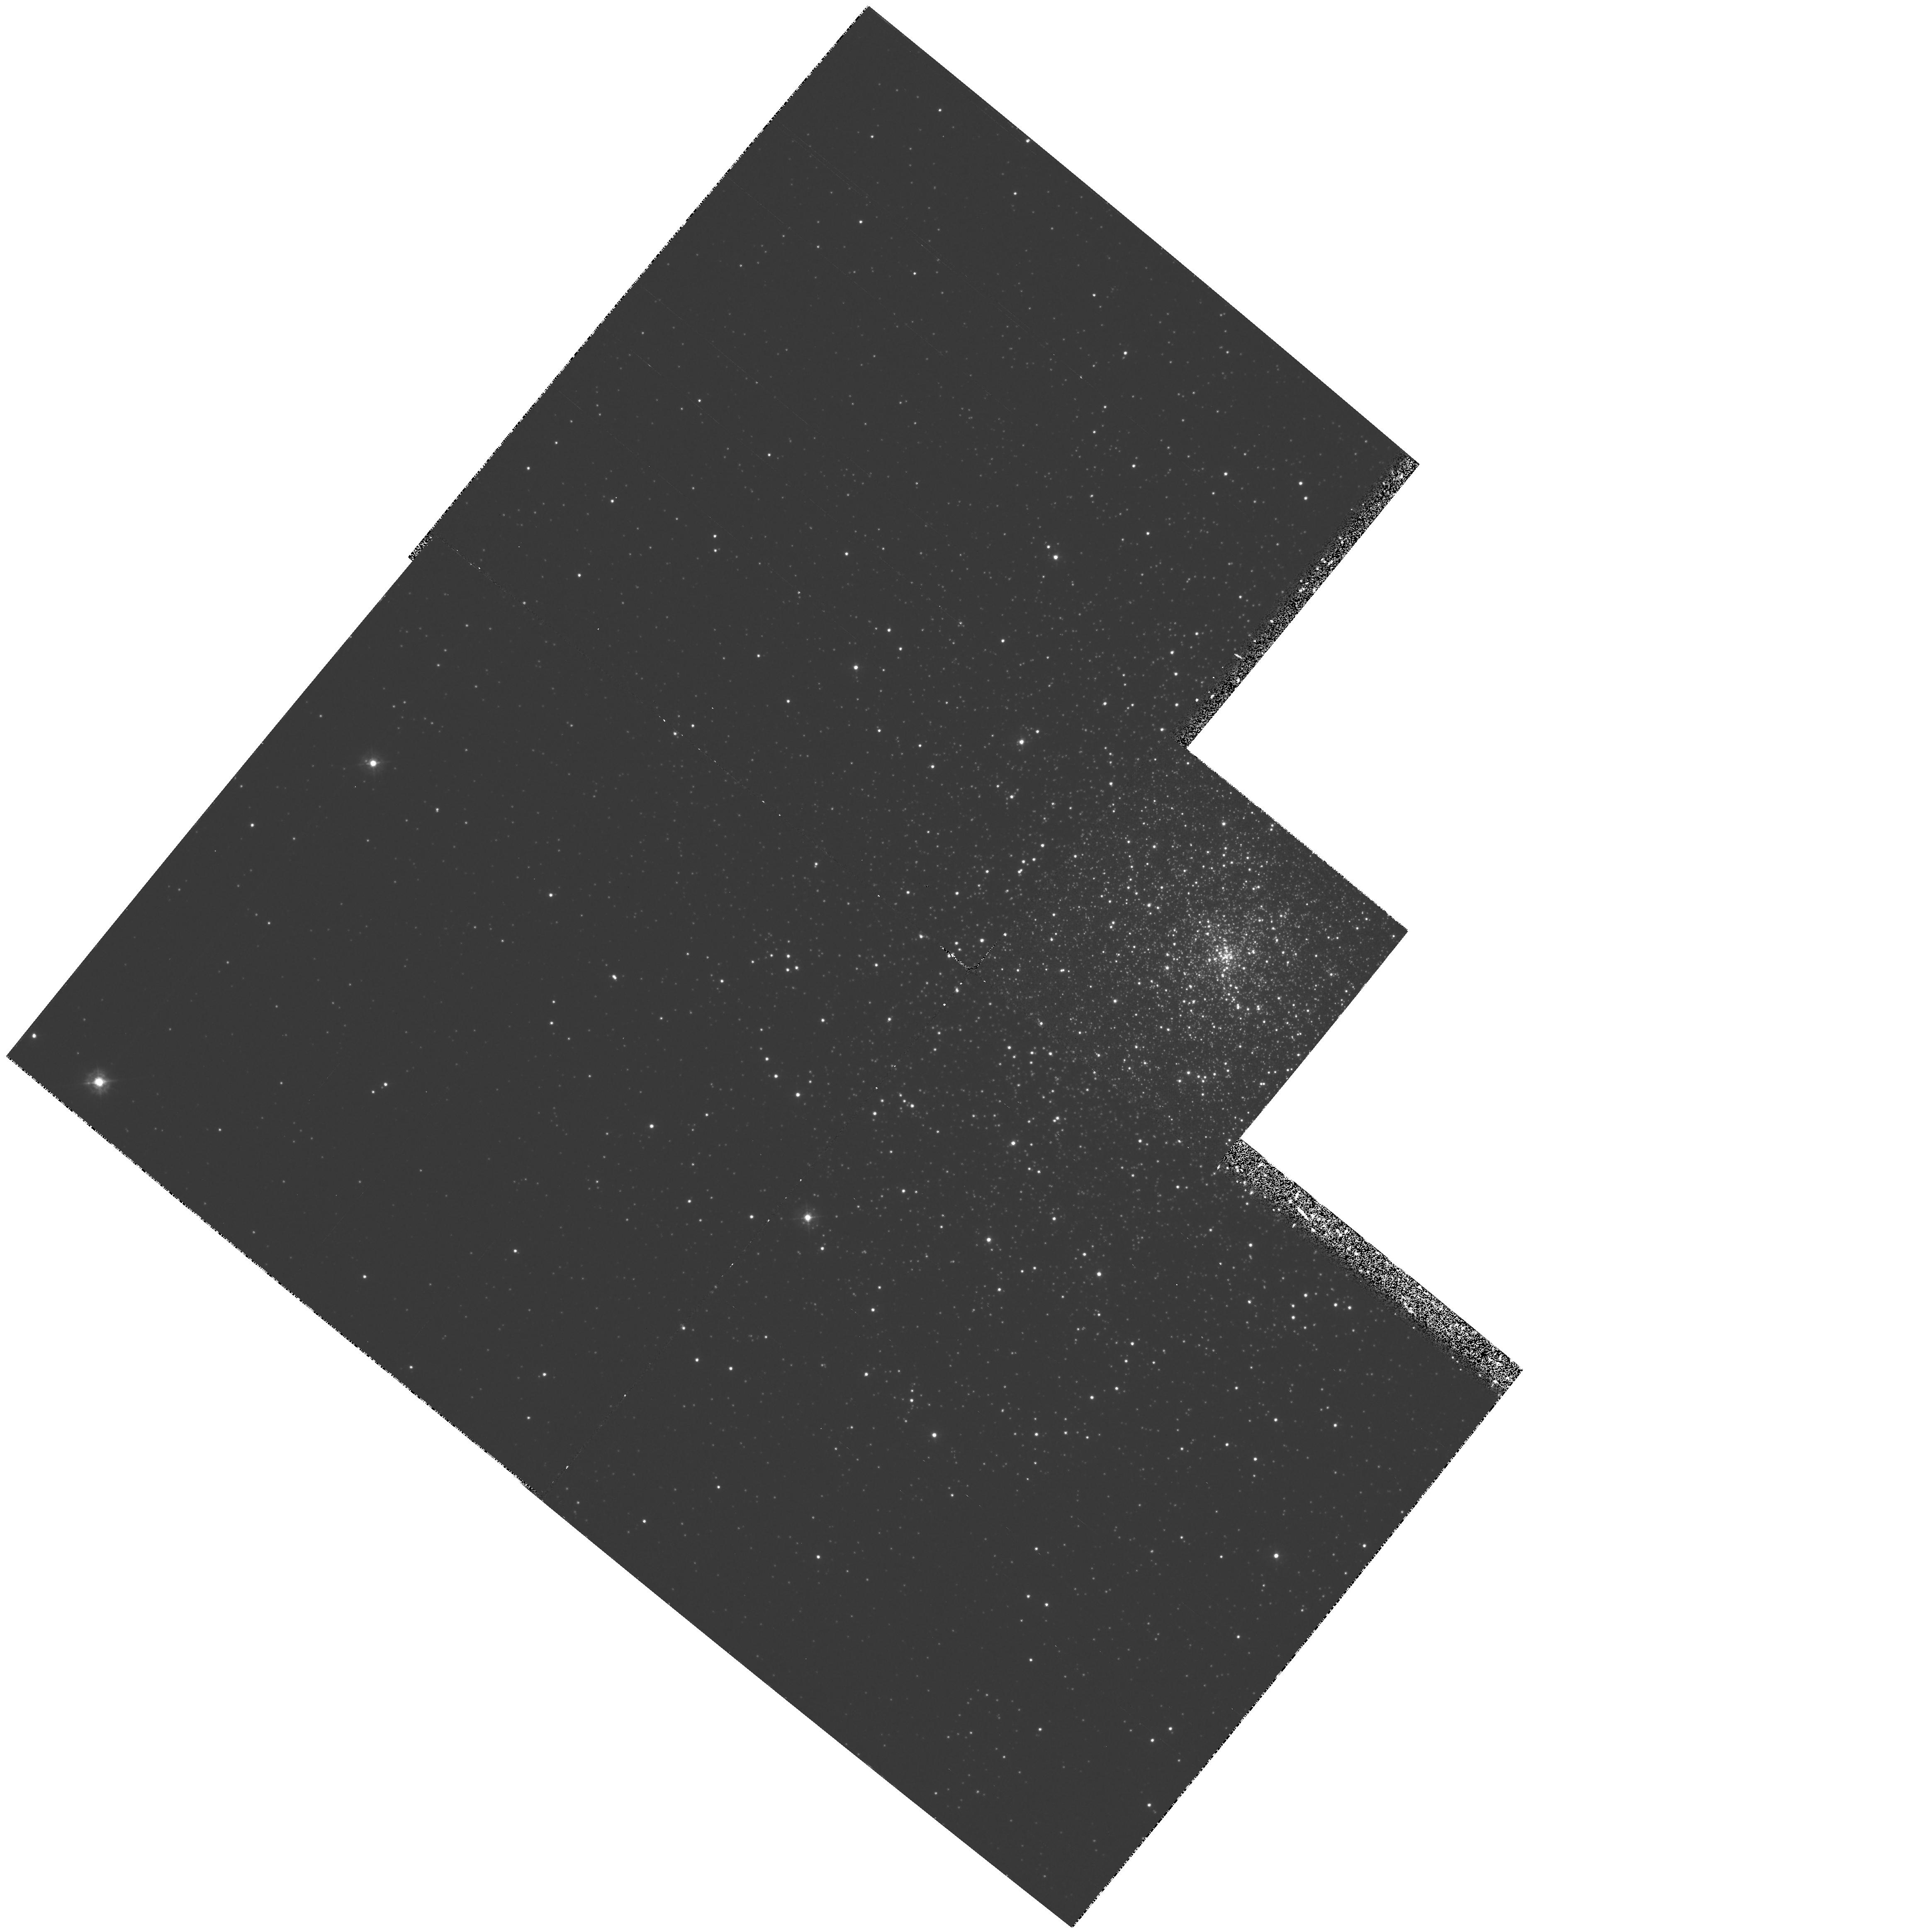
Target: NGC6284-CENTER
Instrument: WFPC2/PC
Filter: F336W
Exposure: 1.2 h
Observation ID: hst_5899_03_wfpc2_pc_f336w_u2xx03

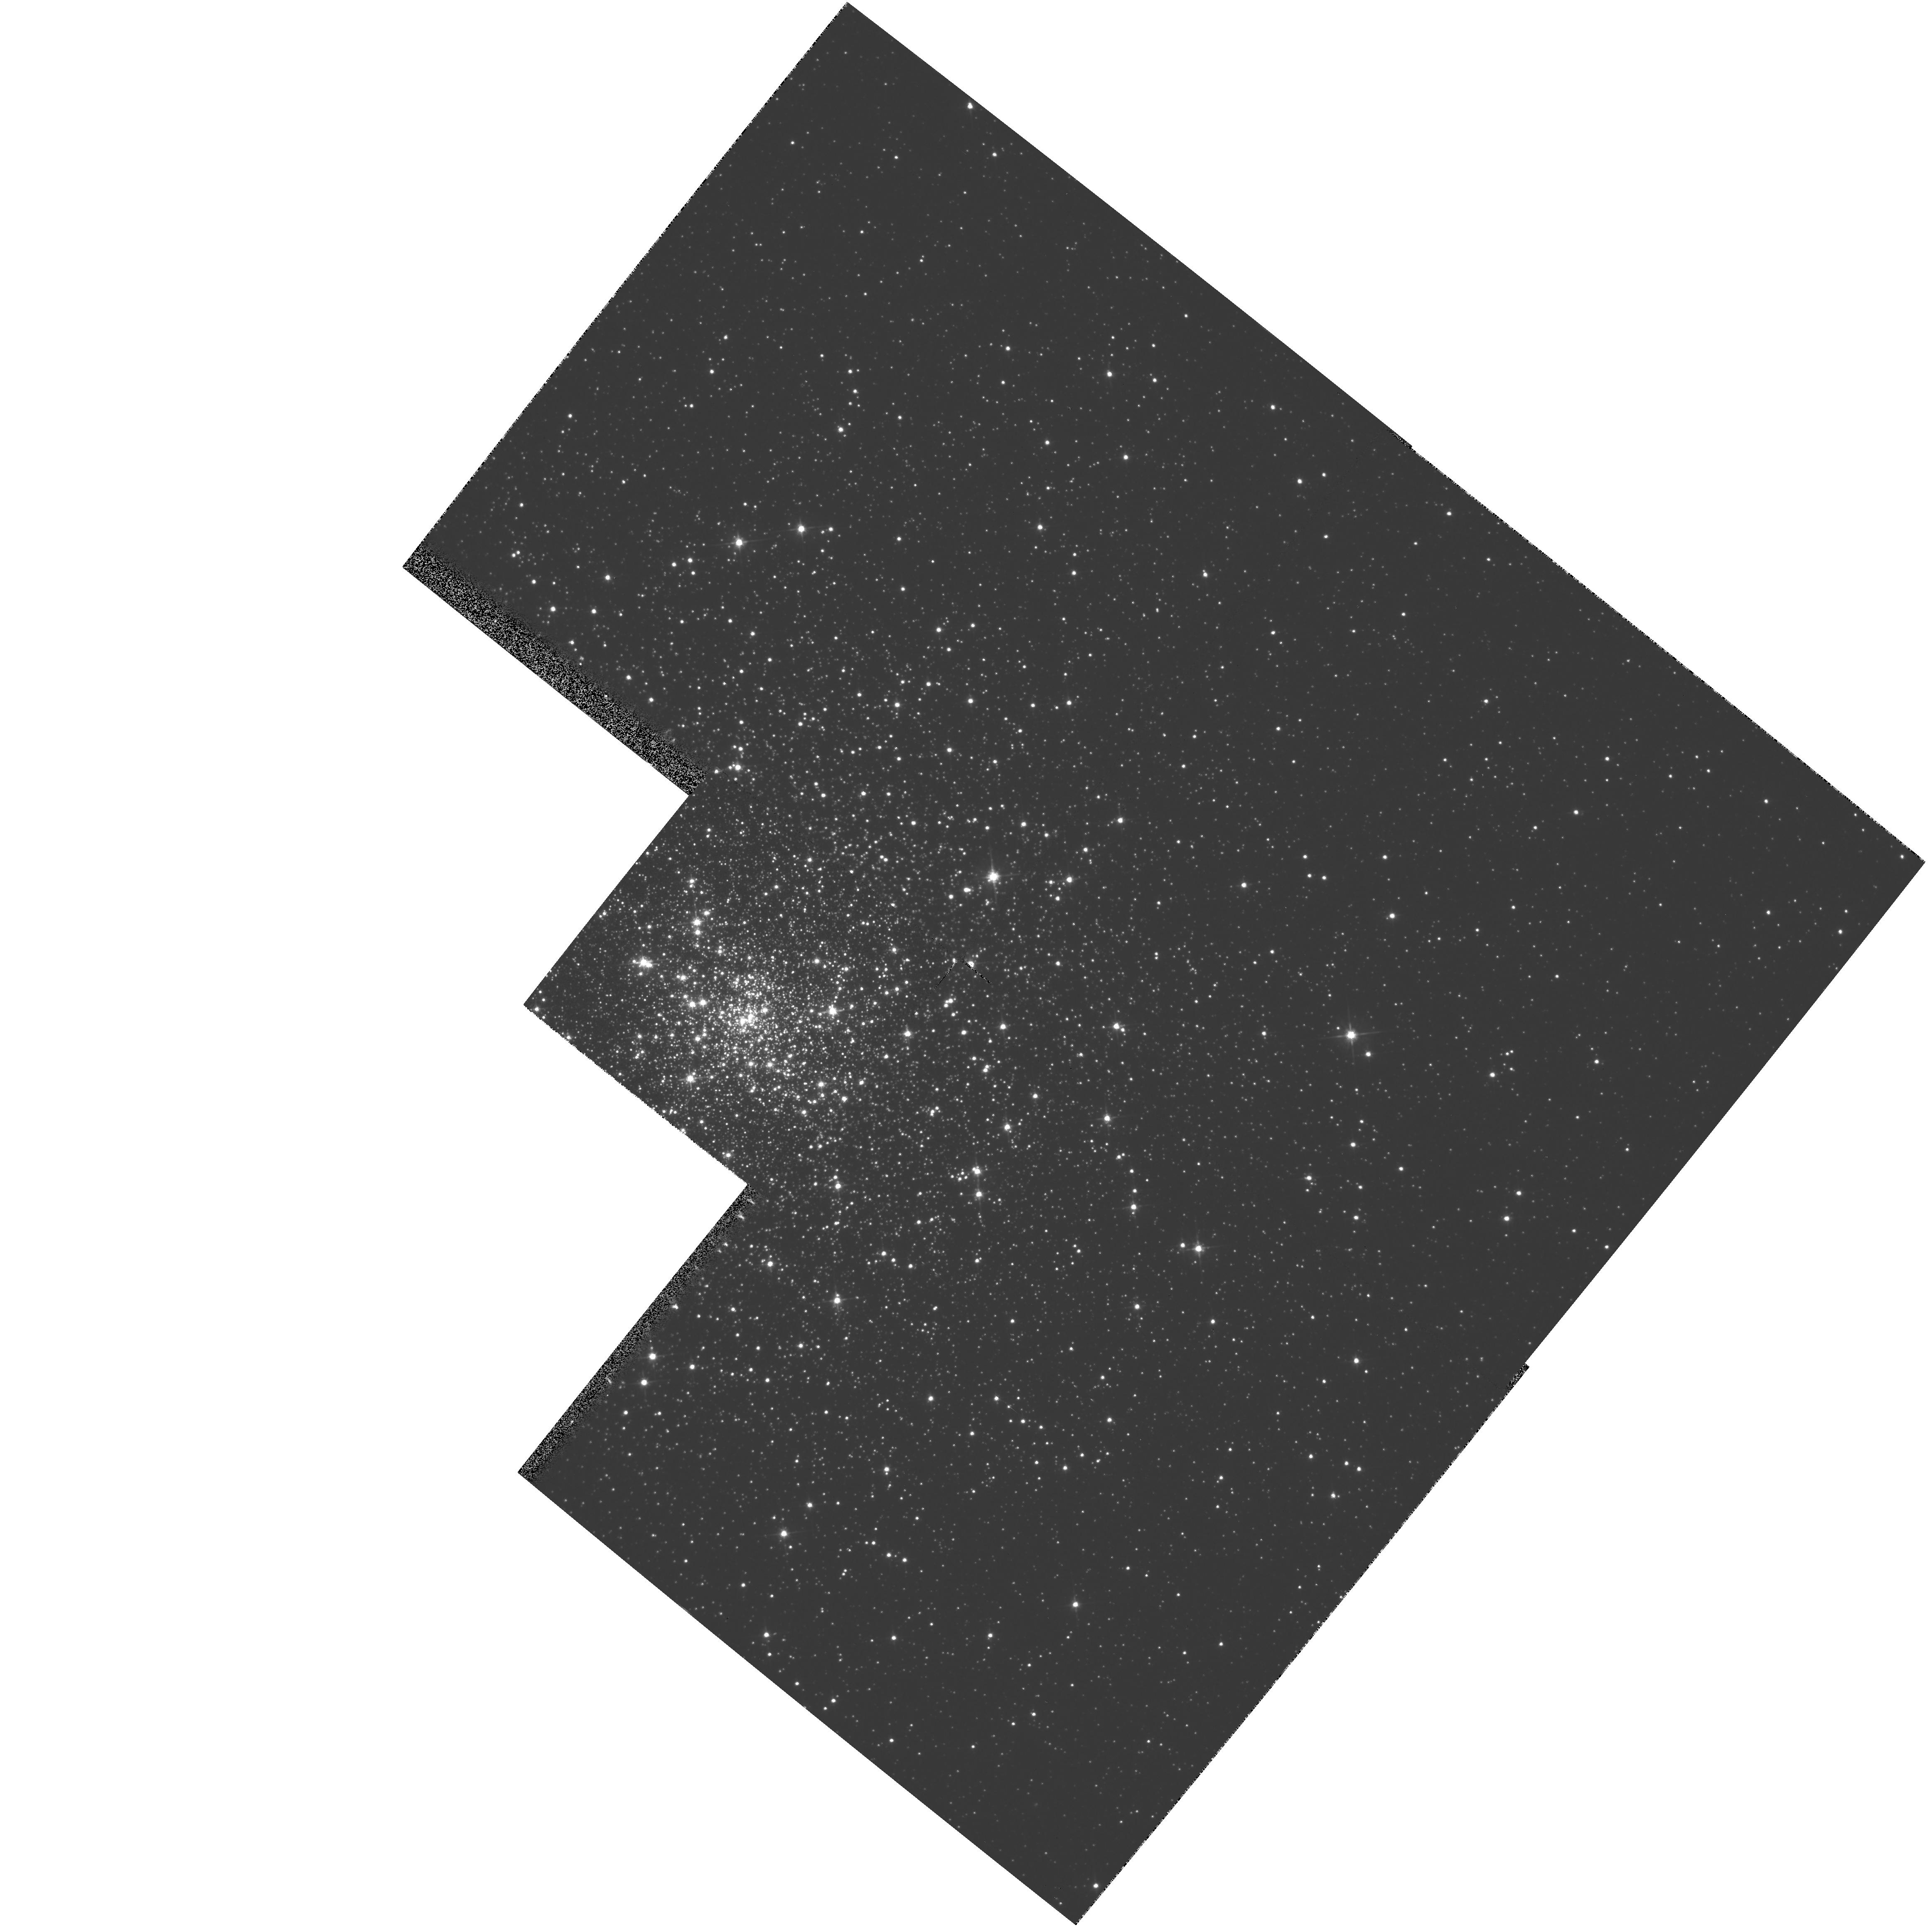
Target: NGC6293-CENTER
Instrument: WFPC2/PC
Filter: F555W
Exposure: 3 min
Observation ID: hst_5899_02_wfpc2_pc_f555w_u2xx02

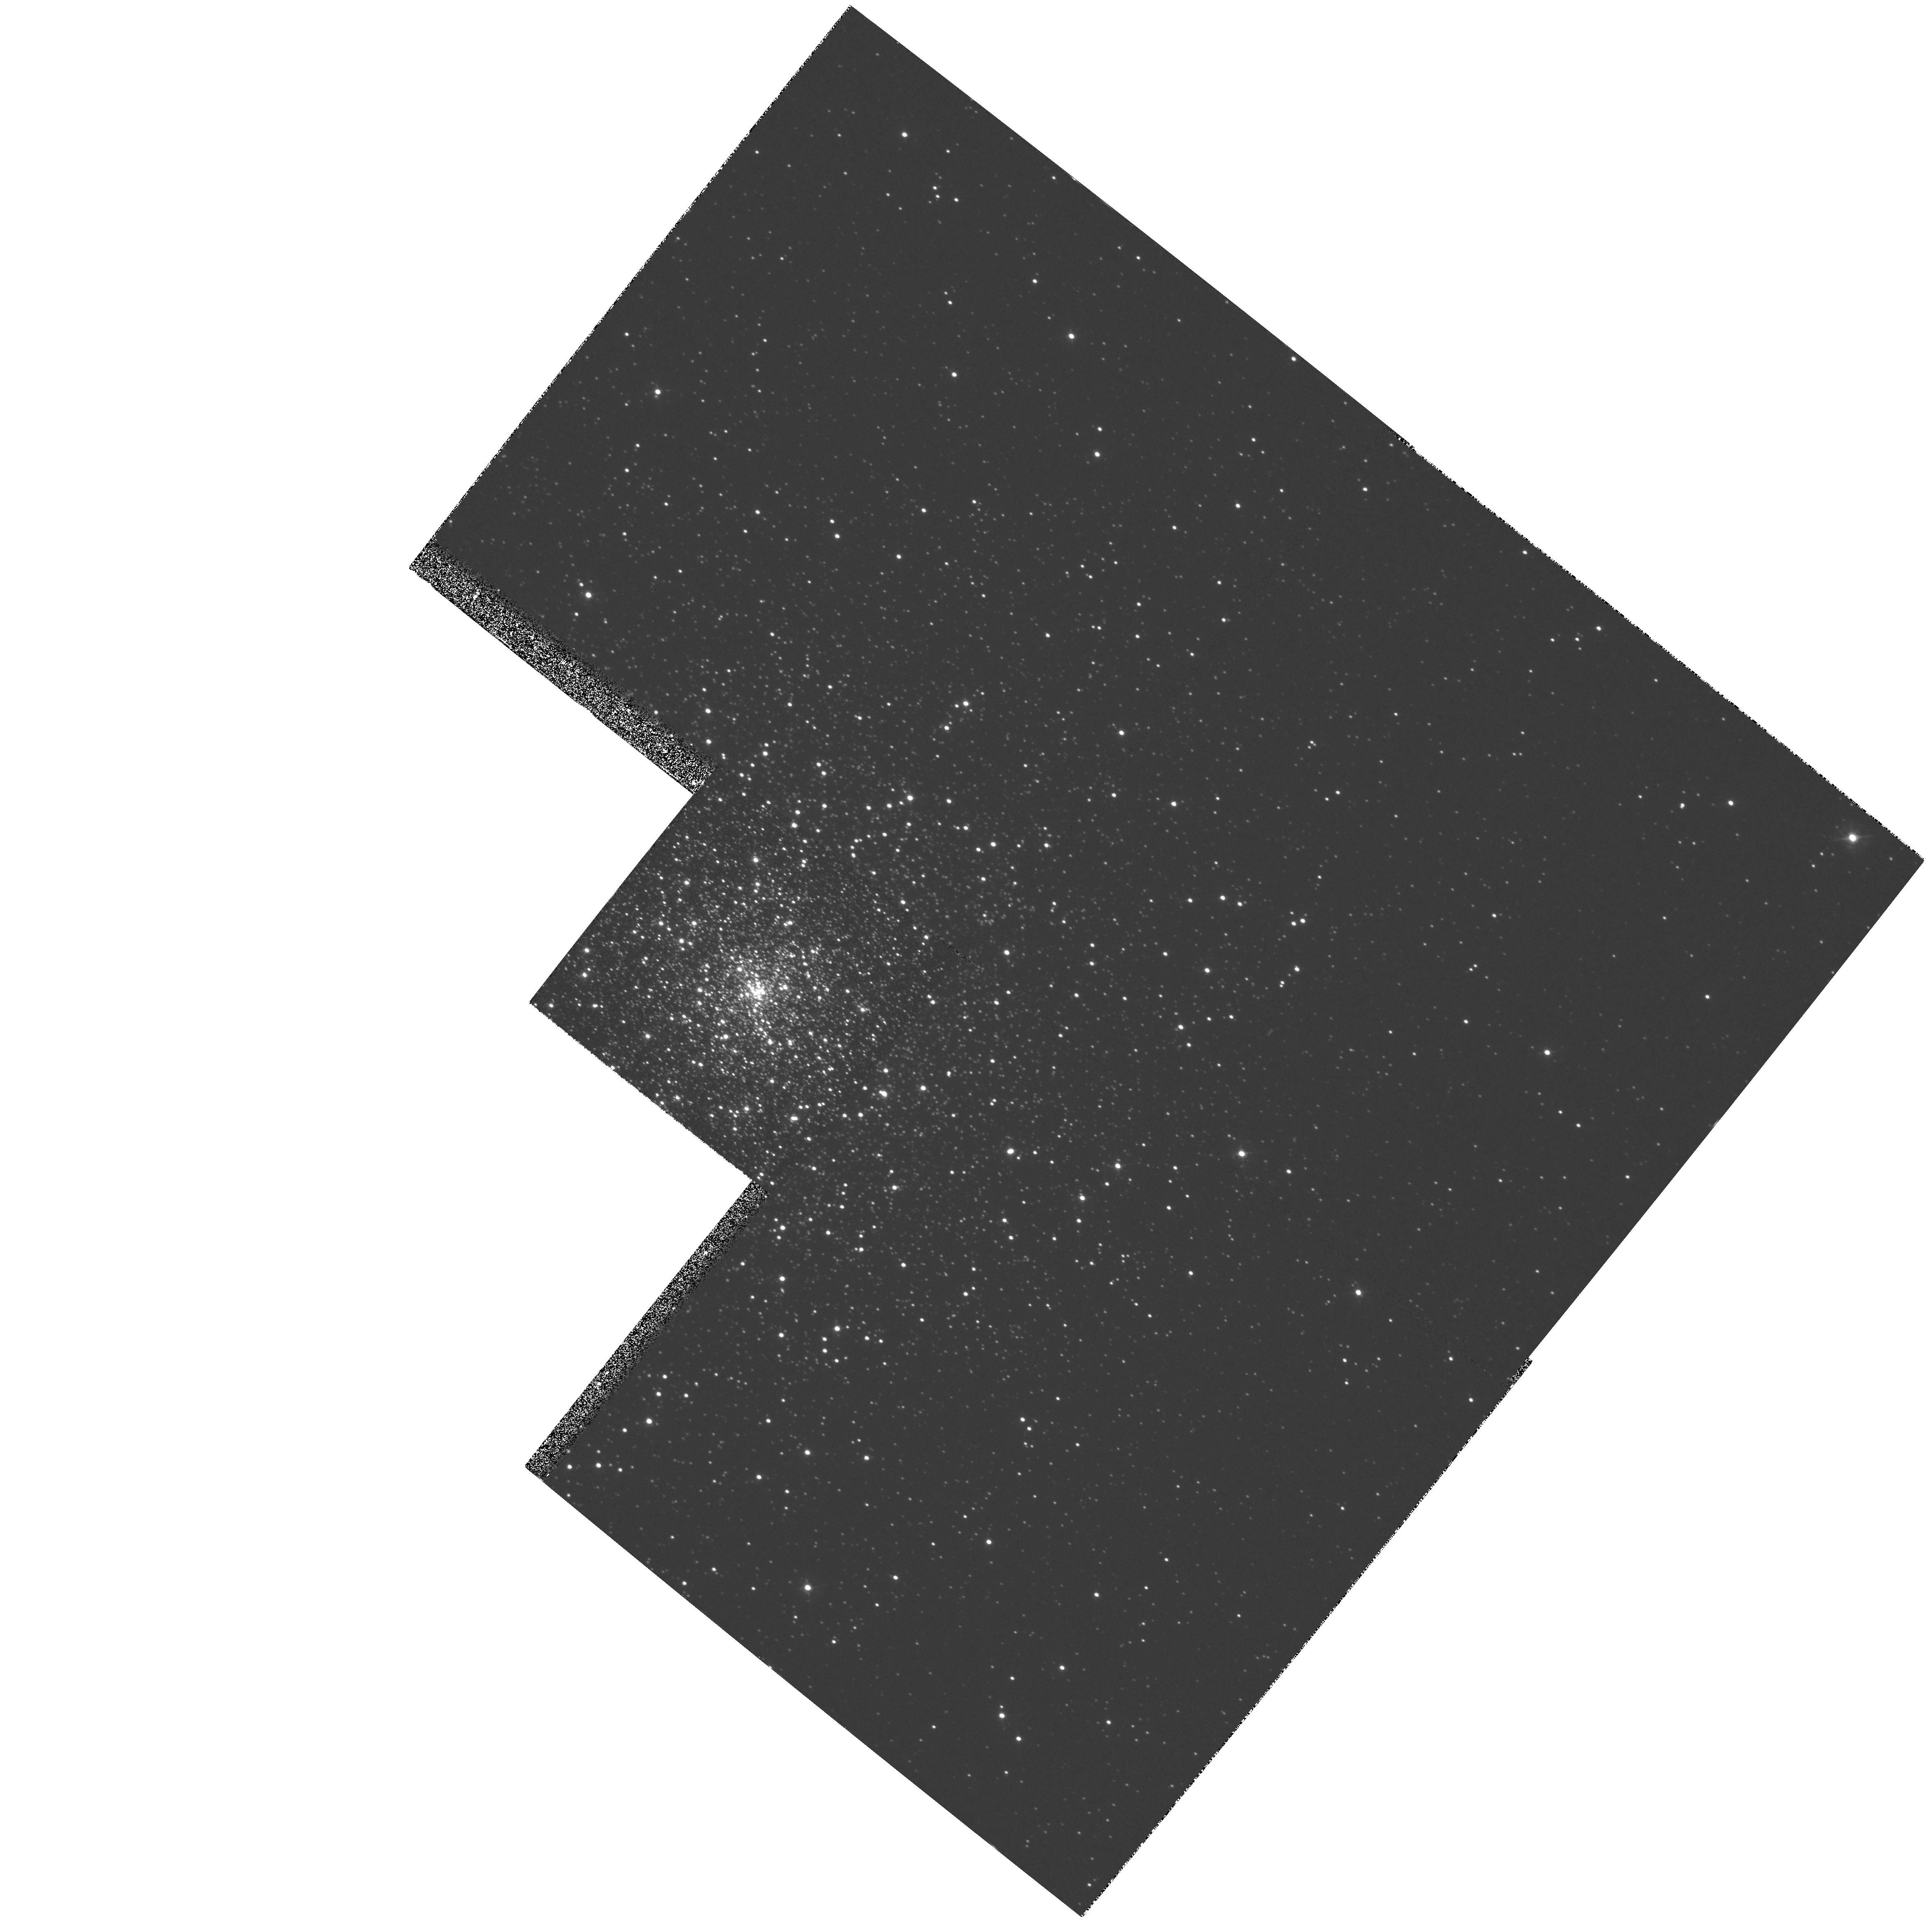
Target: NGC6284-CENTER
Instrument: WFPC2/PC
Filter: F439W
Exposure: 16 min
Observation ID: hst_5899_01_wfpc2_pc_f439w_u2xx01

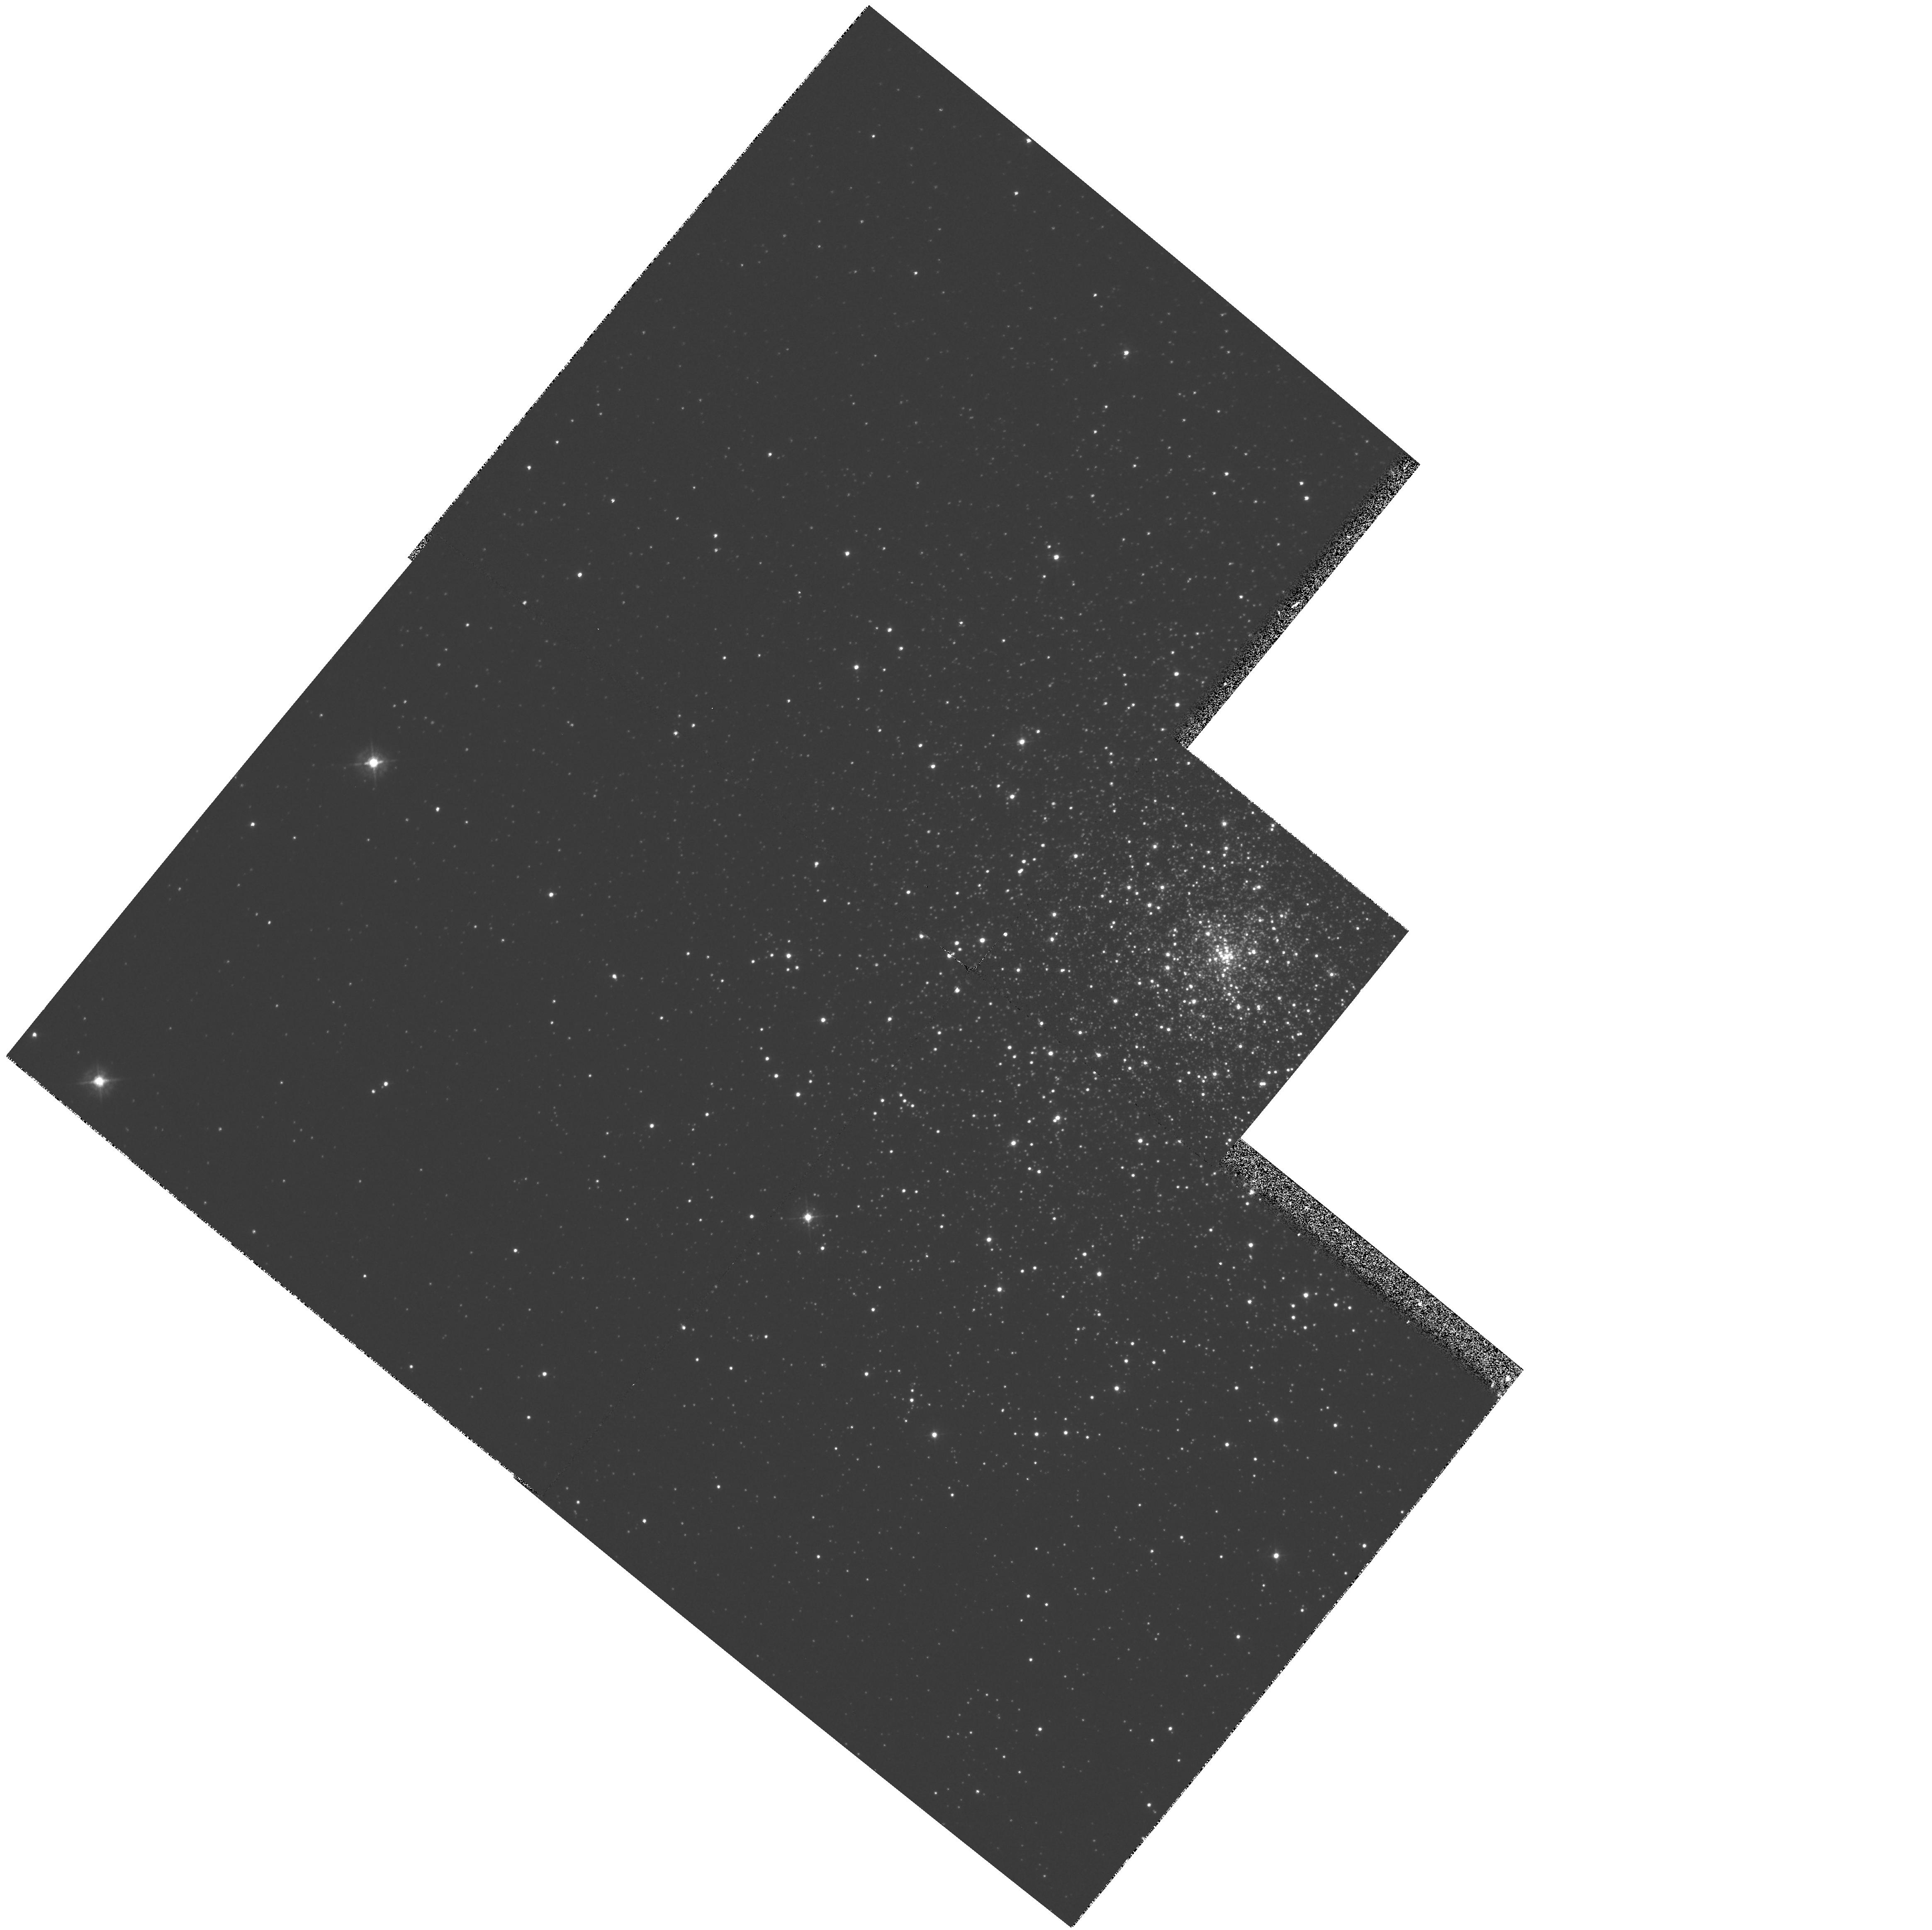
Target: NGC6284-CENTER
Instrument: WFPC2/PC
Filter: F439W
Exposure: 16 min
Observation ID: hst_5899_03_wfpc2_pc_f439w_u2xx03

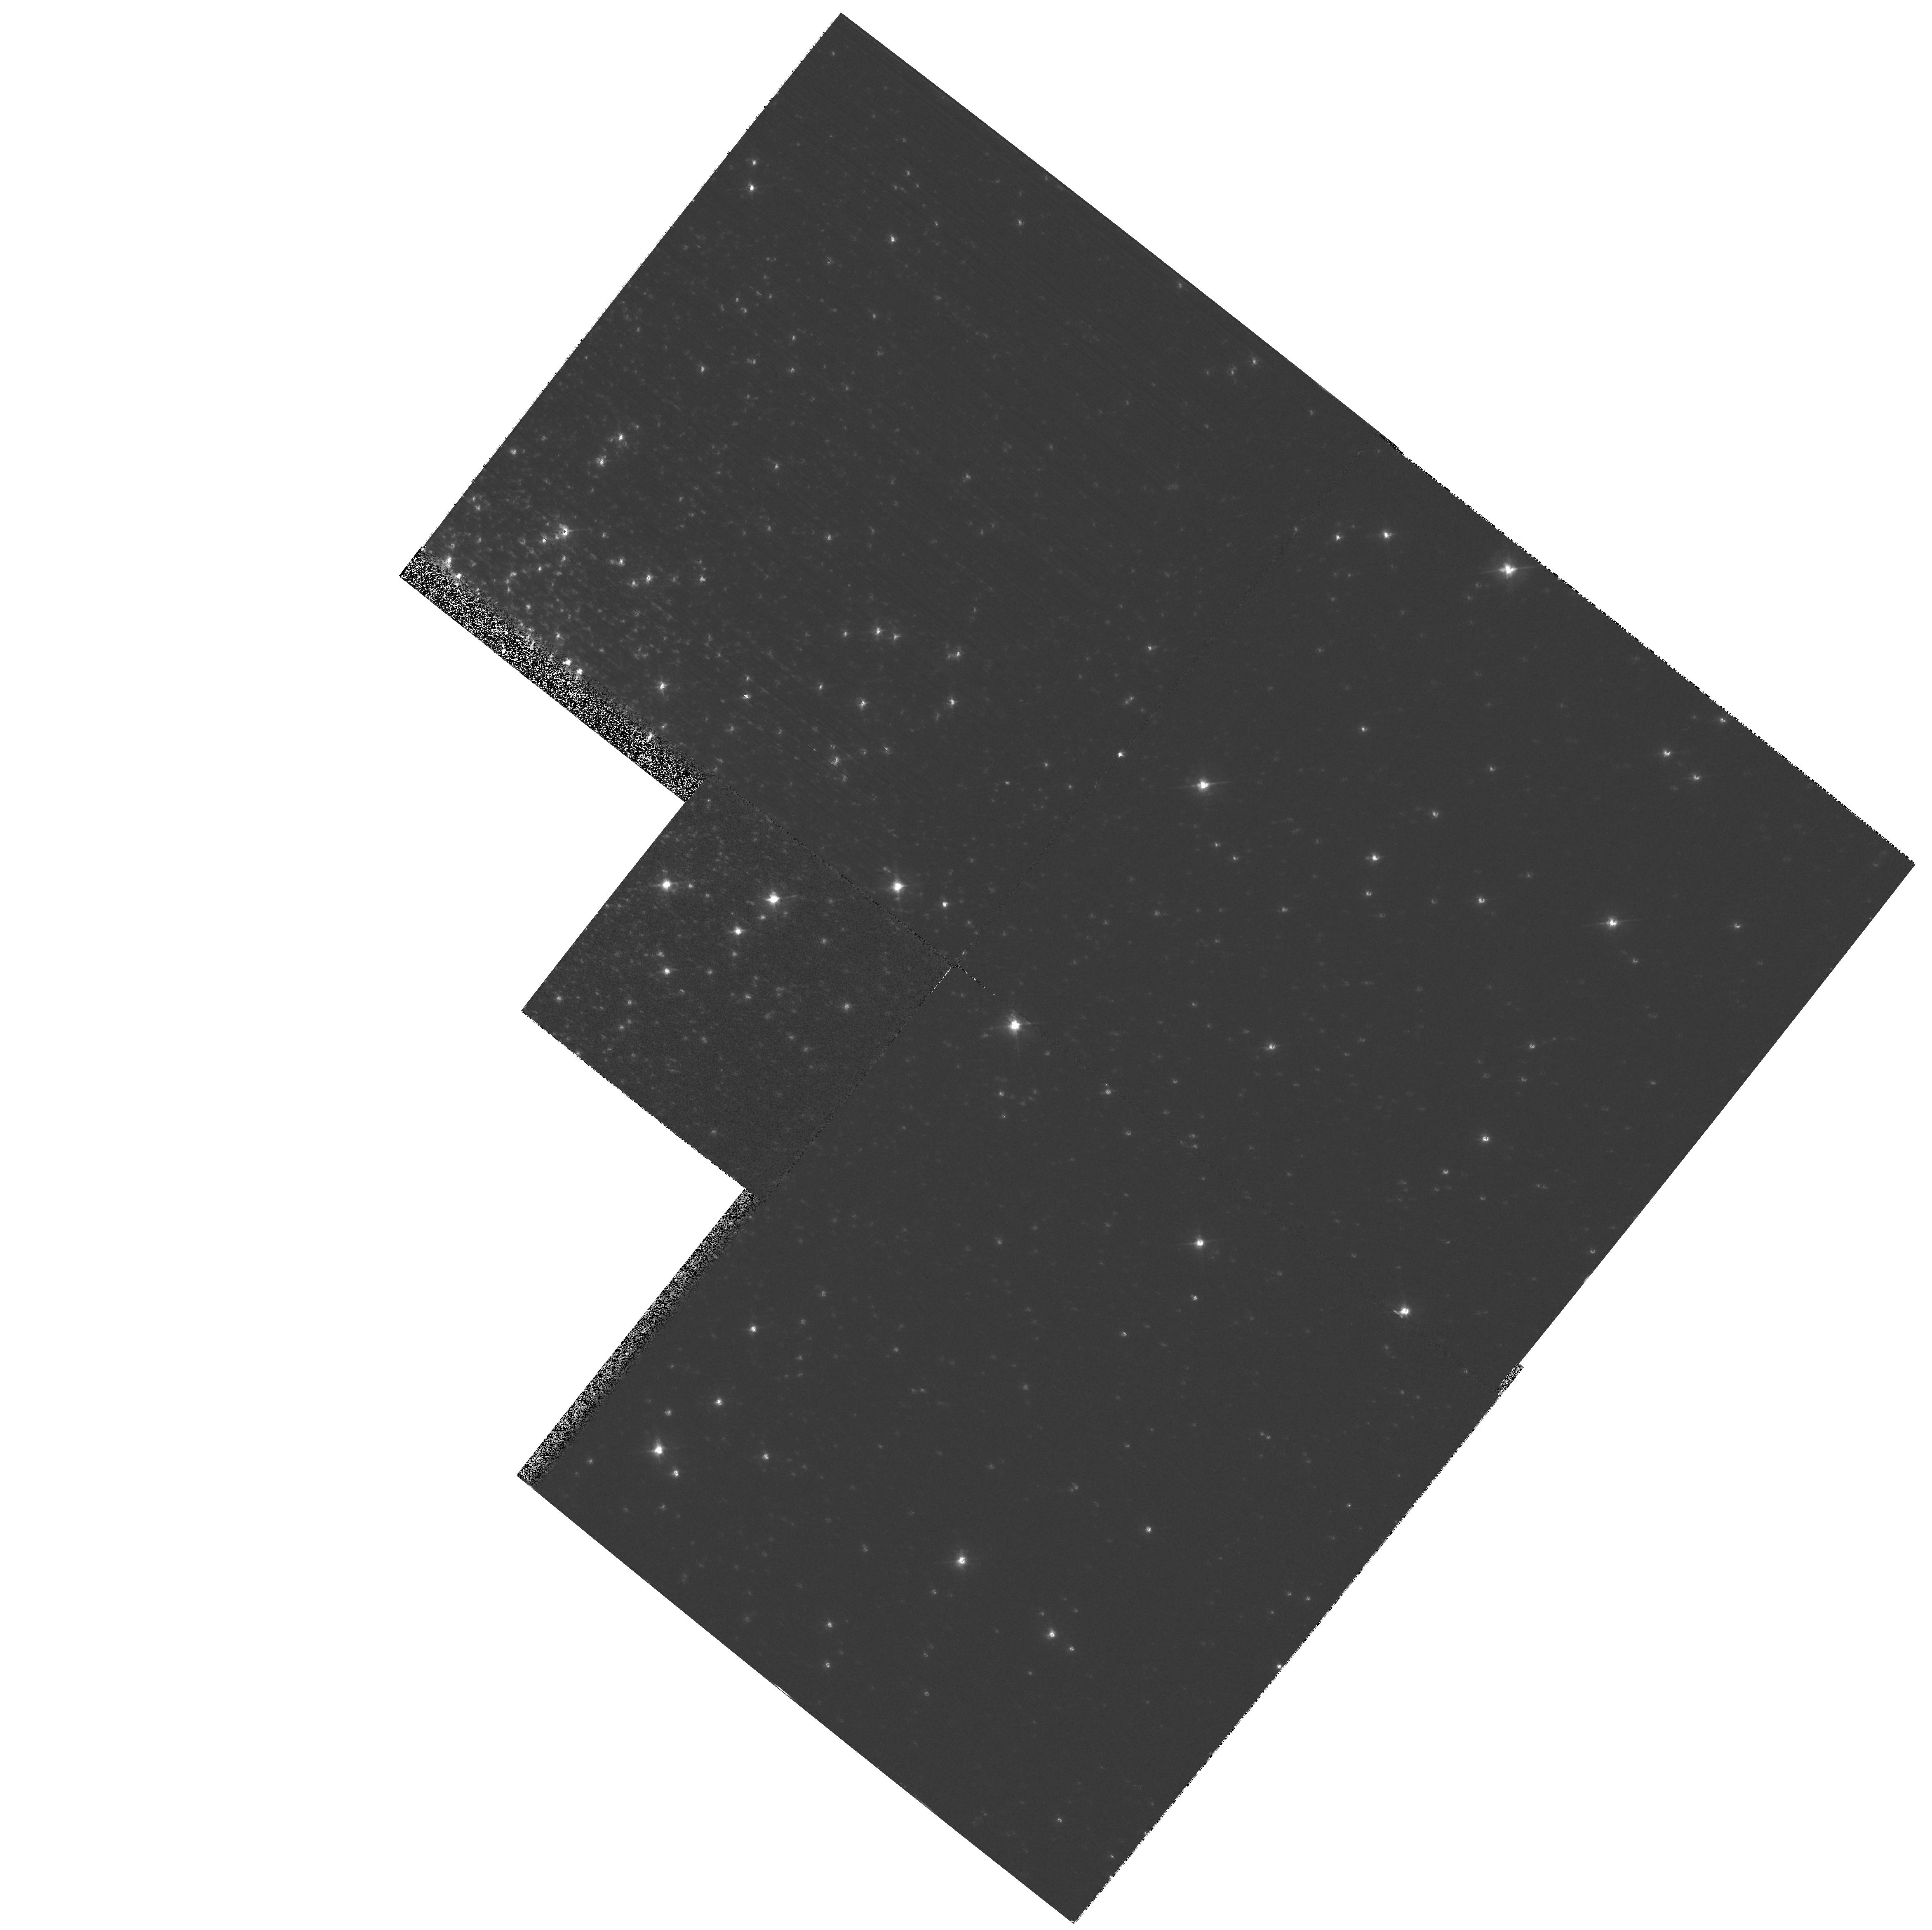
Target: NGC6284-CENTER
Instrument: WFPC2/PC
Filter: F555W
Exposure: 3 min
Observation ID: hst_5899_01_wfpc2_pc_f555w_u2xx01

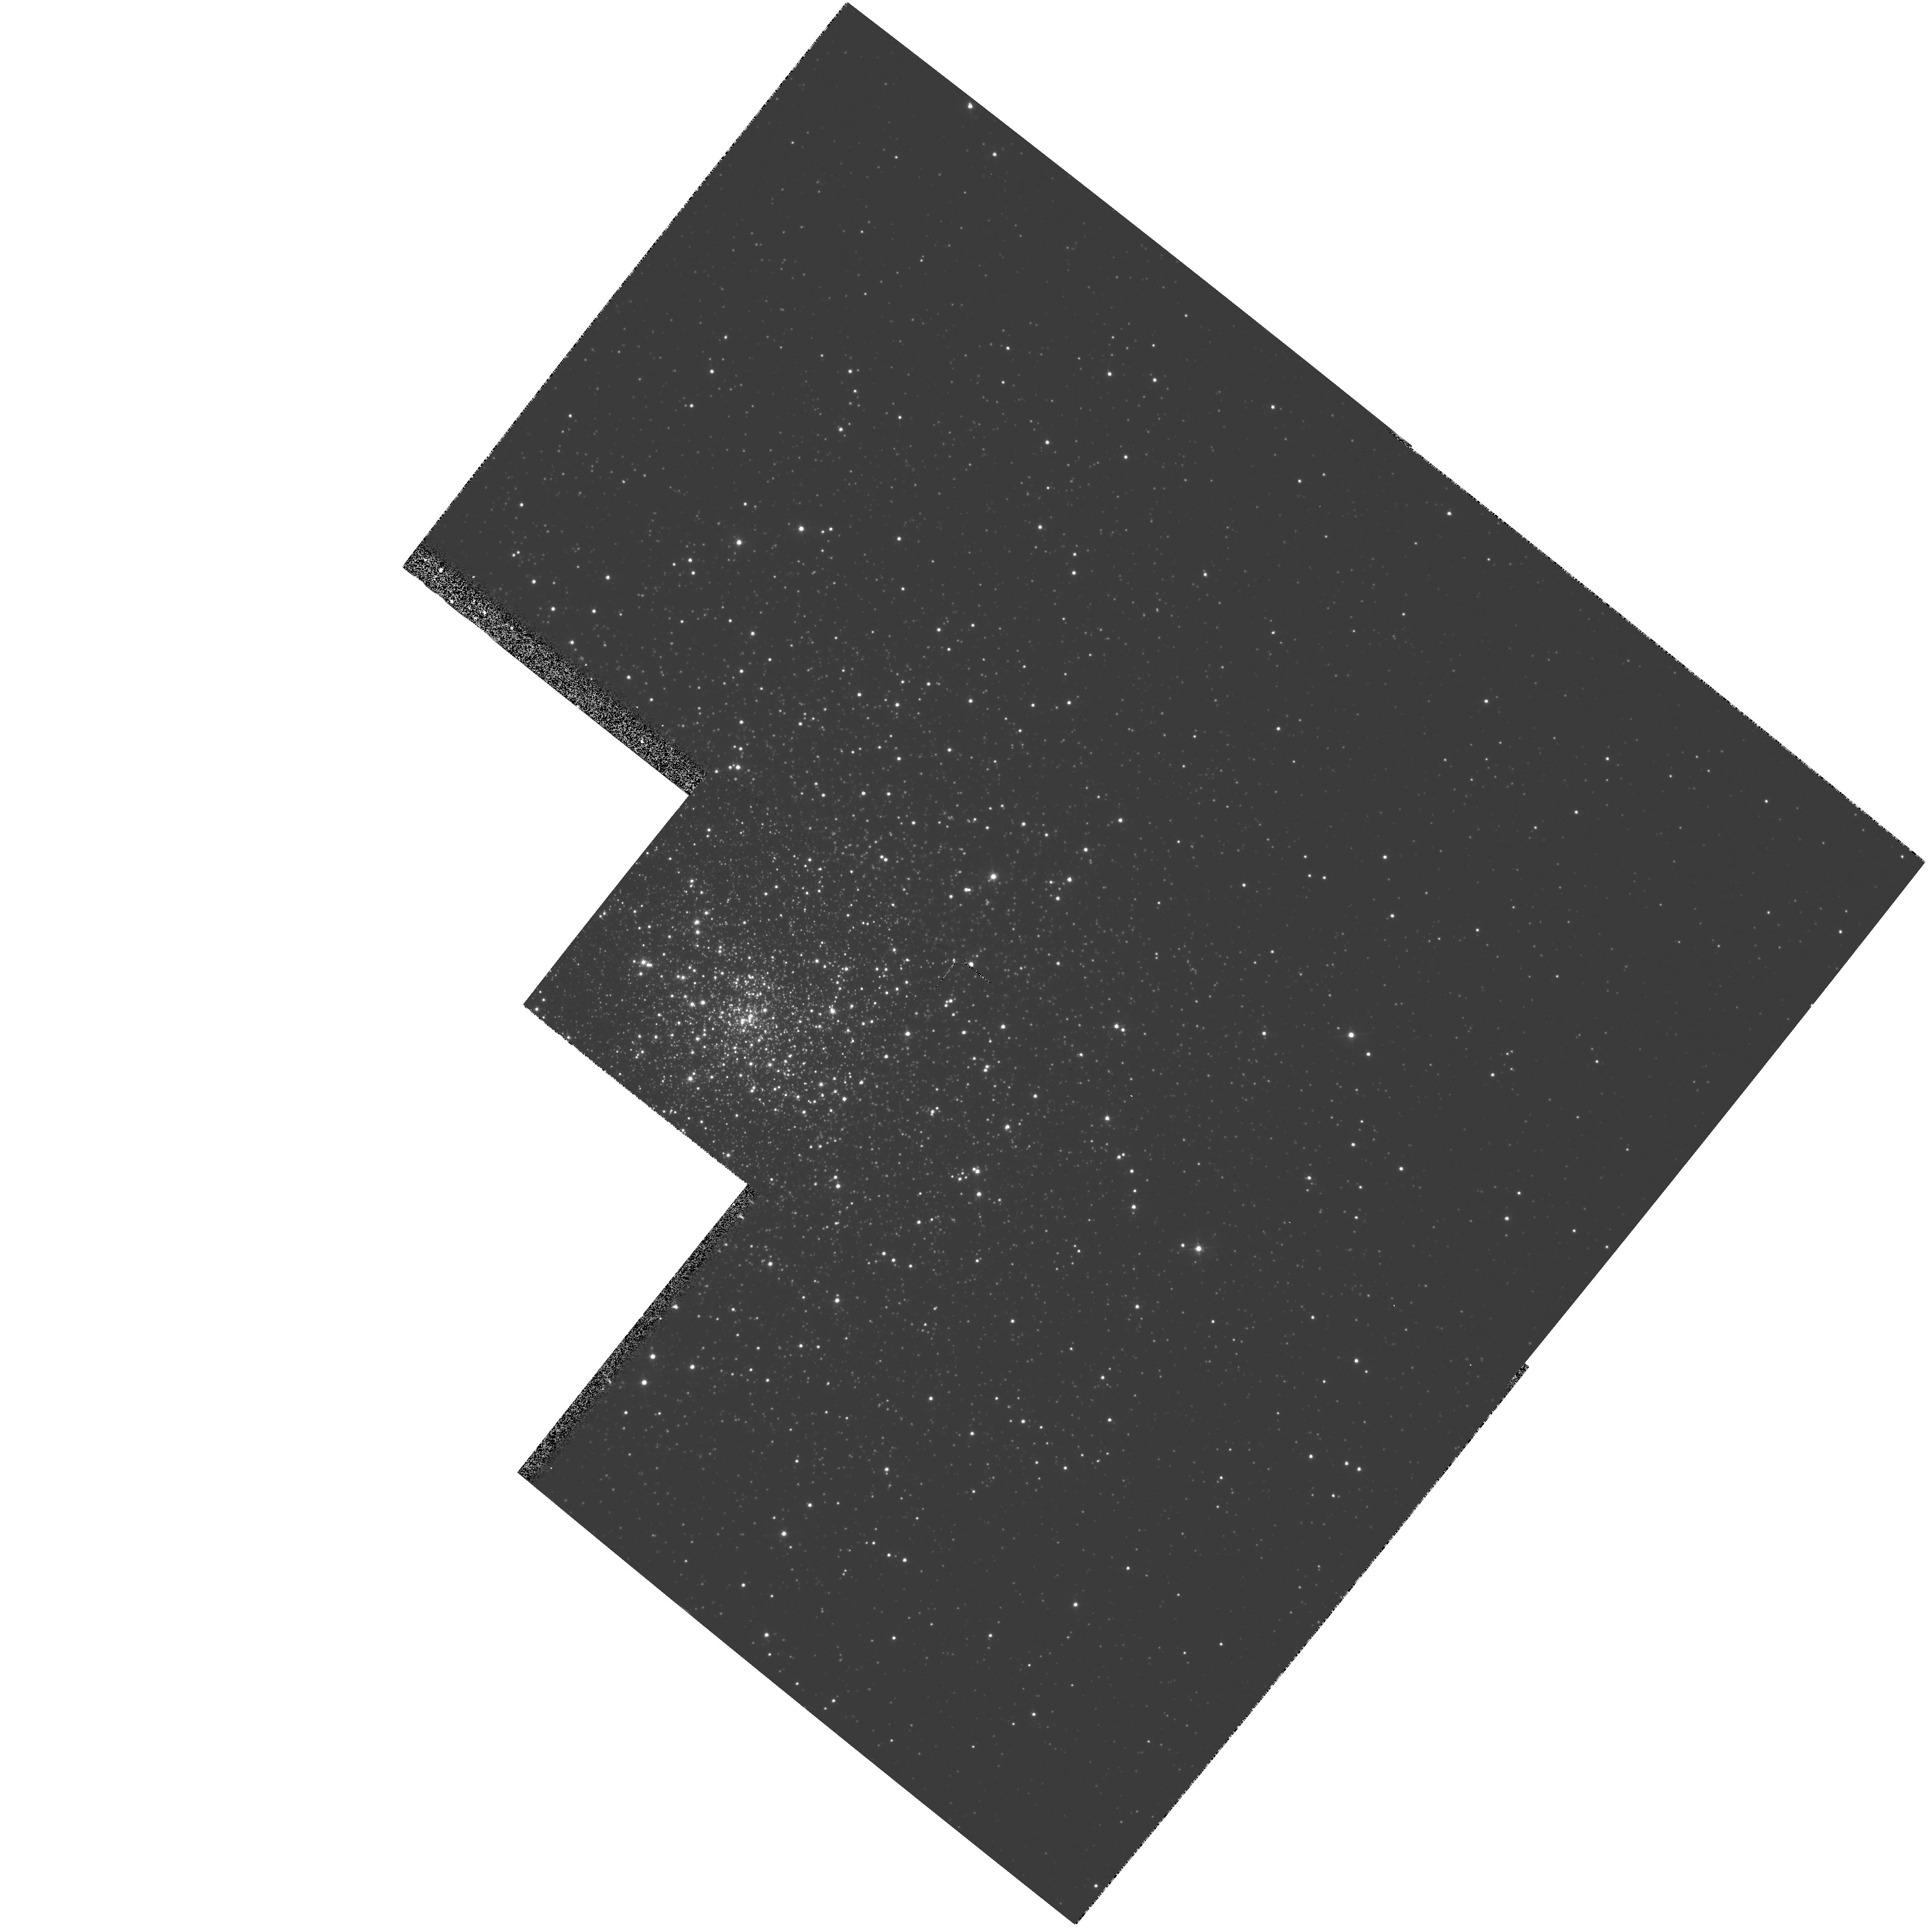
Target: NGC6293-CENTER
Instrument: WFPC2/PC
Filter: F439W
Exposure: 16 min
Observation ID: hst_5899_02_wfpc2_pc_f439w_u2xx02

The Central Structure of the Collapsed- Core Globular Clusters NGC 6284 and NGC 6293 (PI: Cohn, Haldan N)

We propose to obtain deep UBV WFPC2 imaging of the central regions of the collapsed-core globular clusters NGC 6284 and NGC 6293. Our CTIO 4 m U-band surface photometry places upper limits of <1" on the core radii of these clusters (Lugger, Cohn, & Grindlay 1995). WFPC2 imaging will enable us to study the central structure of these dense cluster cores by star count analysis, providing key tests of our theoretical understanding of collisional stellar systems containing binary stars. We will construct color-magnitude diagrams and analyze the radial distributions of individual stellar groups to assess evidence of mass segregation. These observations will be particularly useful for detecting centrally concentrated populations of blue stragglers, bright CVs, and other UV-excess objects. We will fit detailed Fokker-Planck models to these data, as well as carry out nonparametric analyses, in order to test key predictions of the theory of the dynamical evolution of dense stellar systems including globular clusters and galactic nuclei. A particular goal is to distinguish between a small, but resolved core (r_c ~ 1") and a core that is in a state of deep collapse (r_c << 1"). The dynamical modeling will constrain the dark remnant populations -- particularly of heavy white dwarfs and neutron stars -- in the central regions of these clusters. The deep stellar photometry in collapsed cluster cores needed for this program depends critically on the high angular resolution provided by the HST. We are carrying out detailed simulations of HST WFPC2 imaging of collapsed cores based on our Fokker-Planck models, in order to develop optimal techniques for extracting information on cluster structure from these data. The combination of HST star counts for the central regions of the clusters, from the PC and WF frames, with ground-based star counts for the remainder of the clusters from CTIO and WIYN imaging, and large sets of stellar velocities from WIYN multi-object spectroscopy, will allow us to study the global dynamics of these clusters.